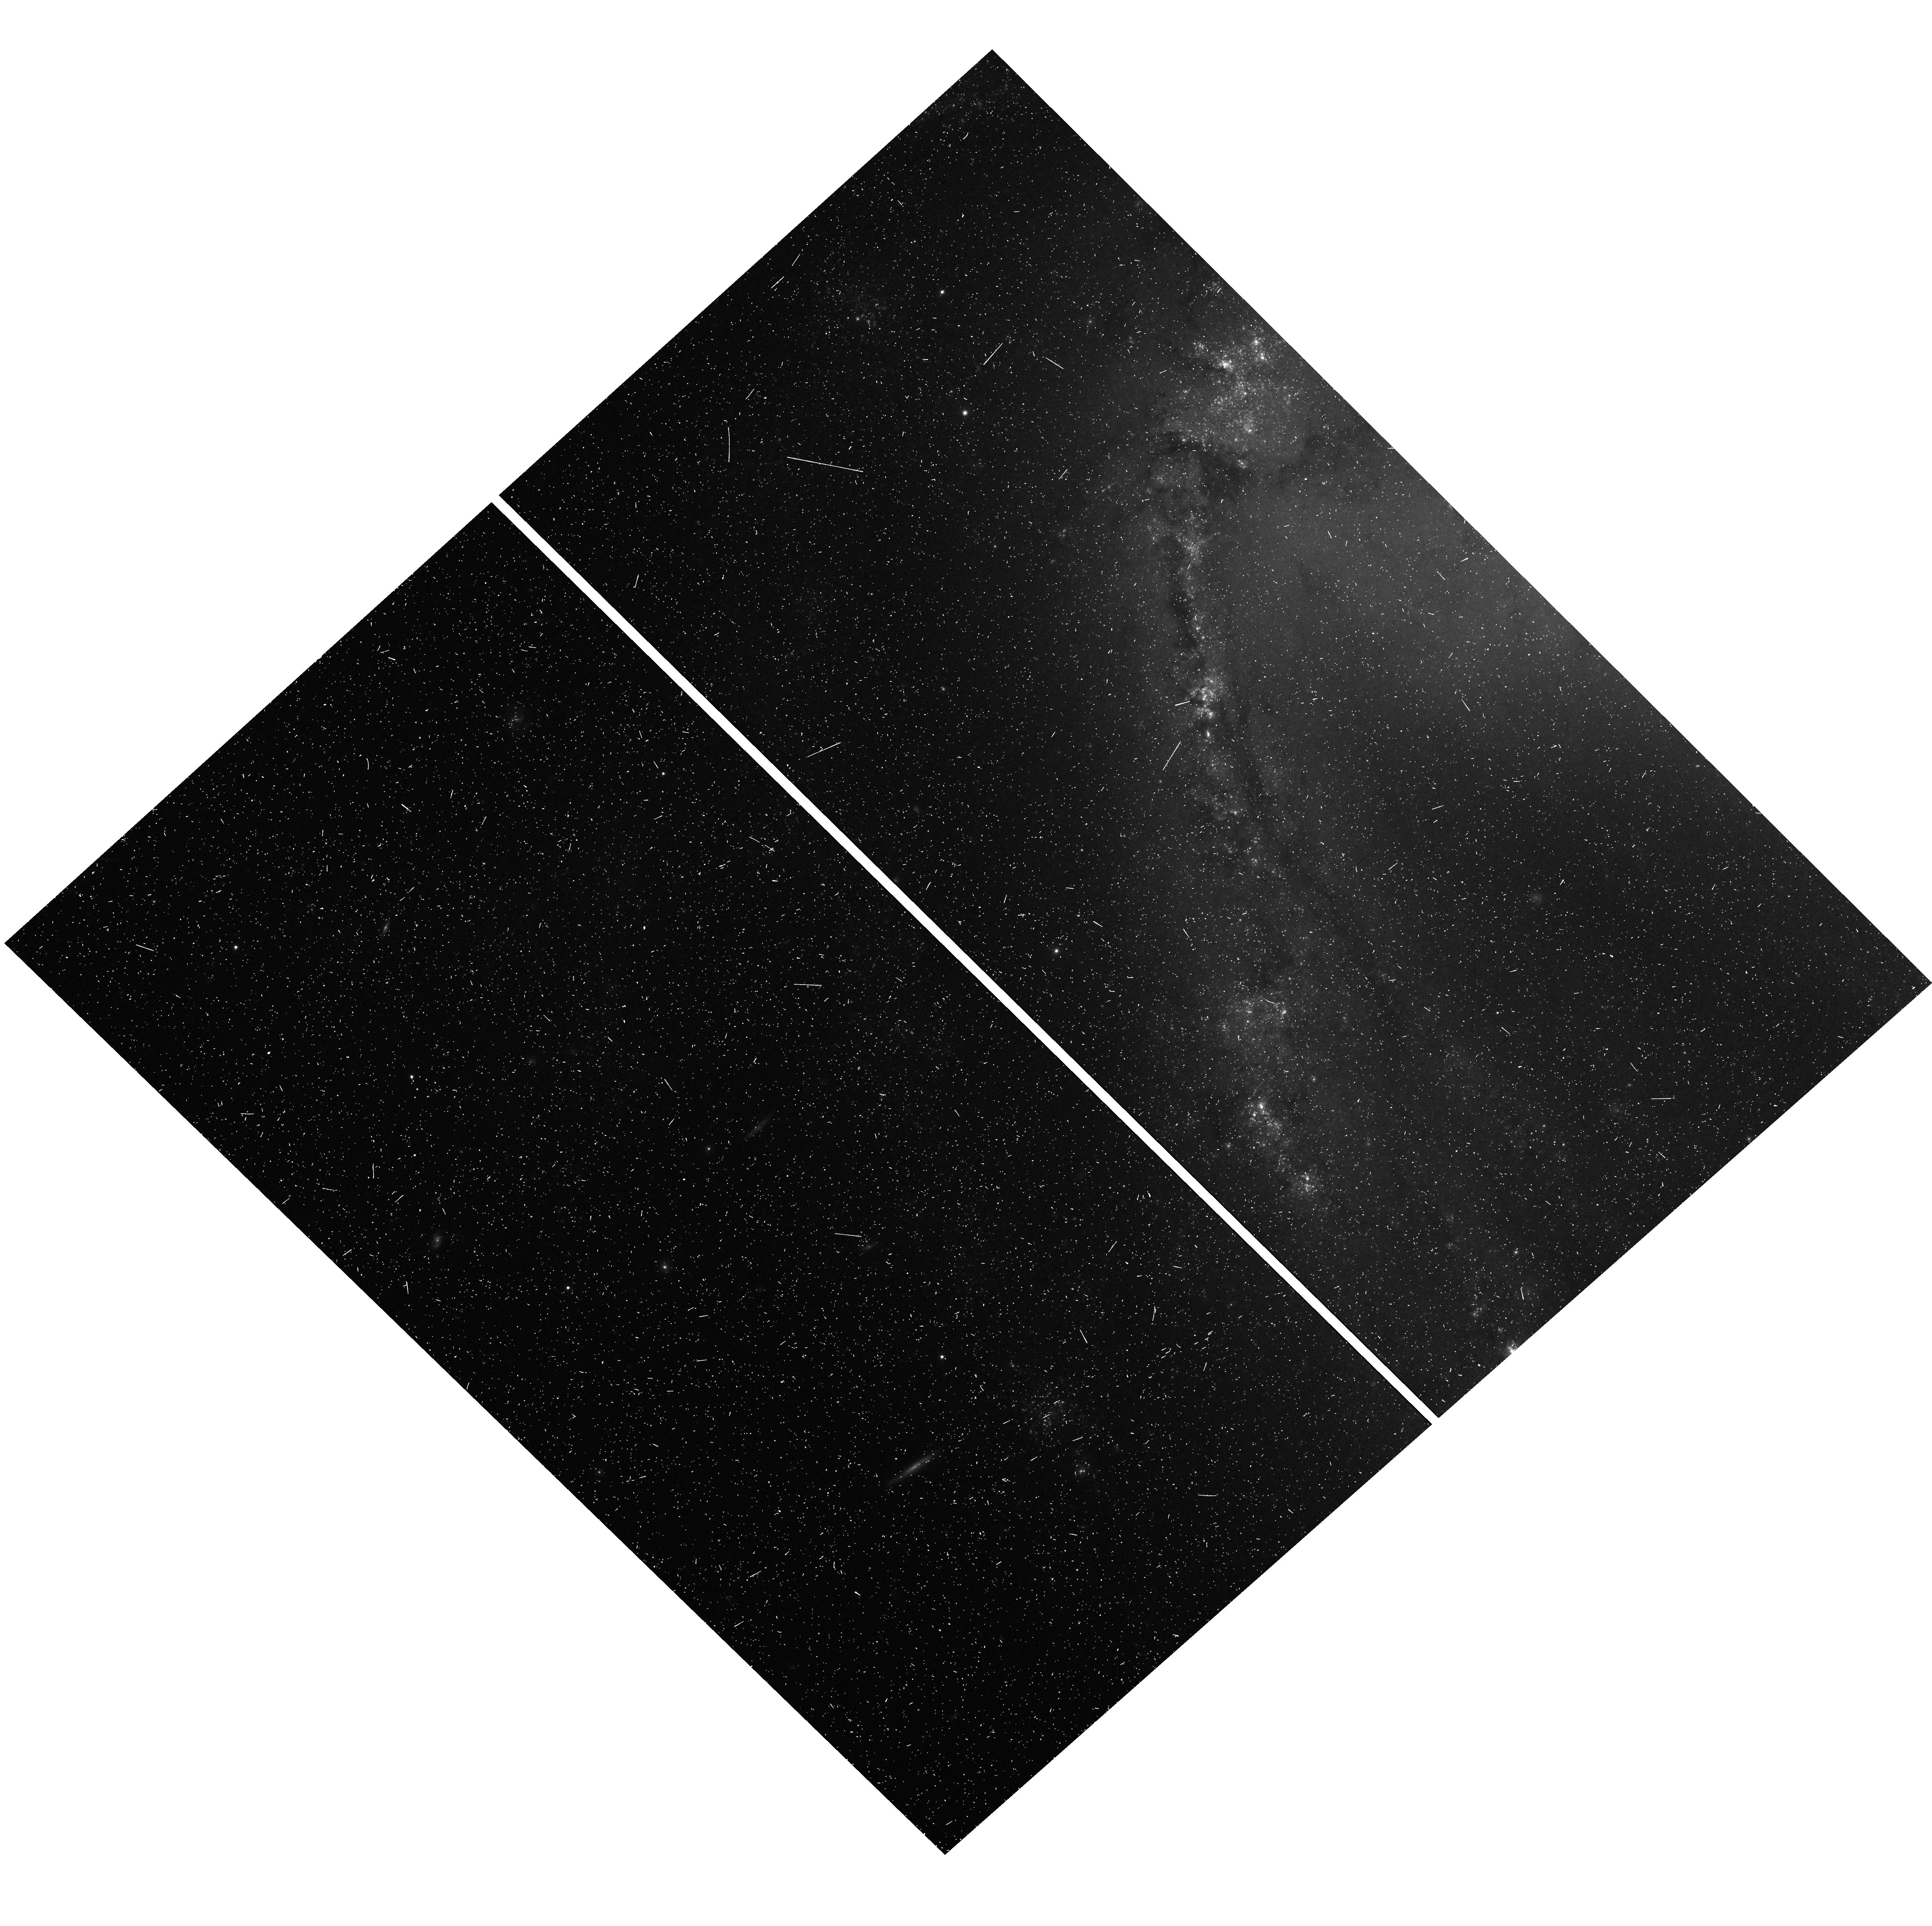
Target: N1365. Instrument: WFC3/UVIS. Filter: F814W. Exposure: 10 min. Observation ID: hst_12880_90_wfc3_uvis_f814w_ic1390

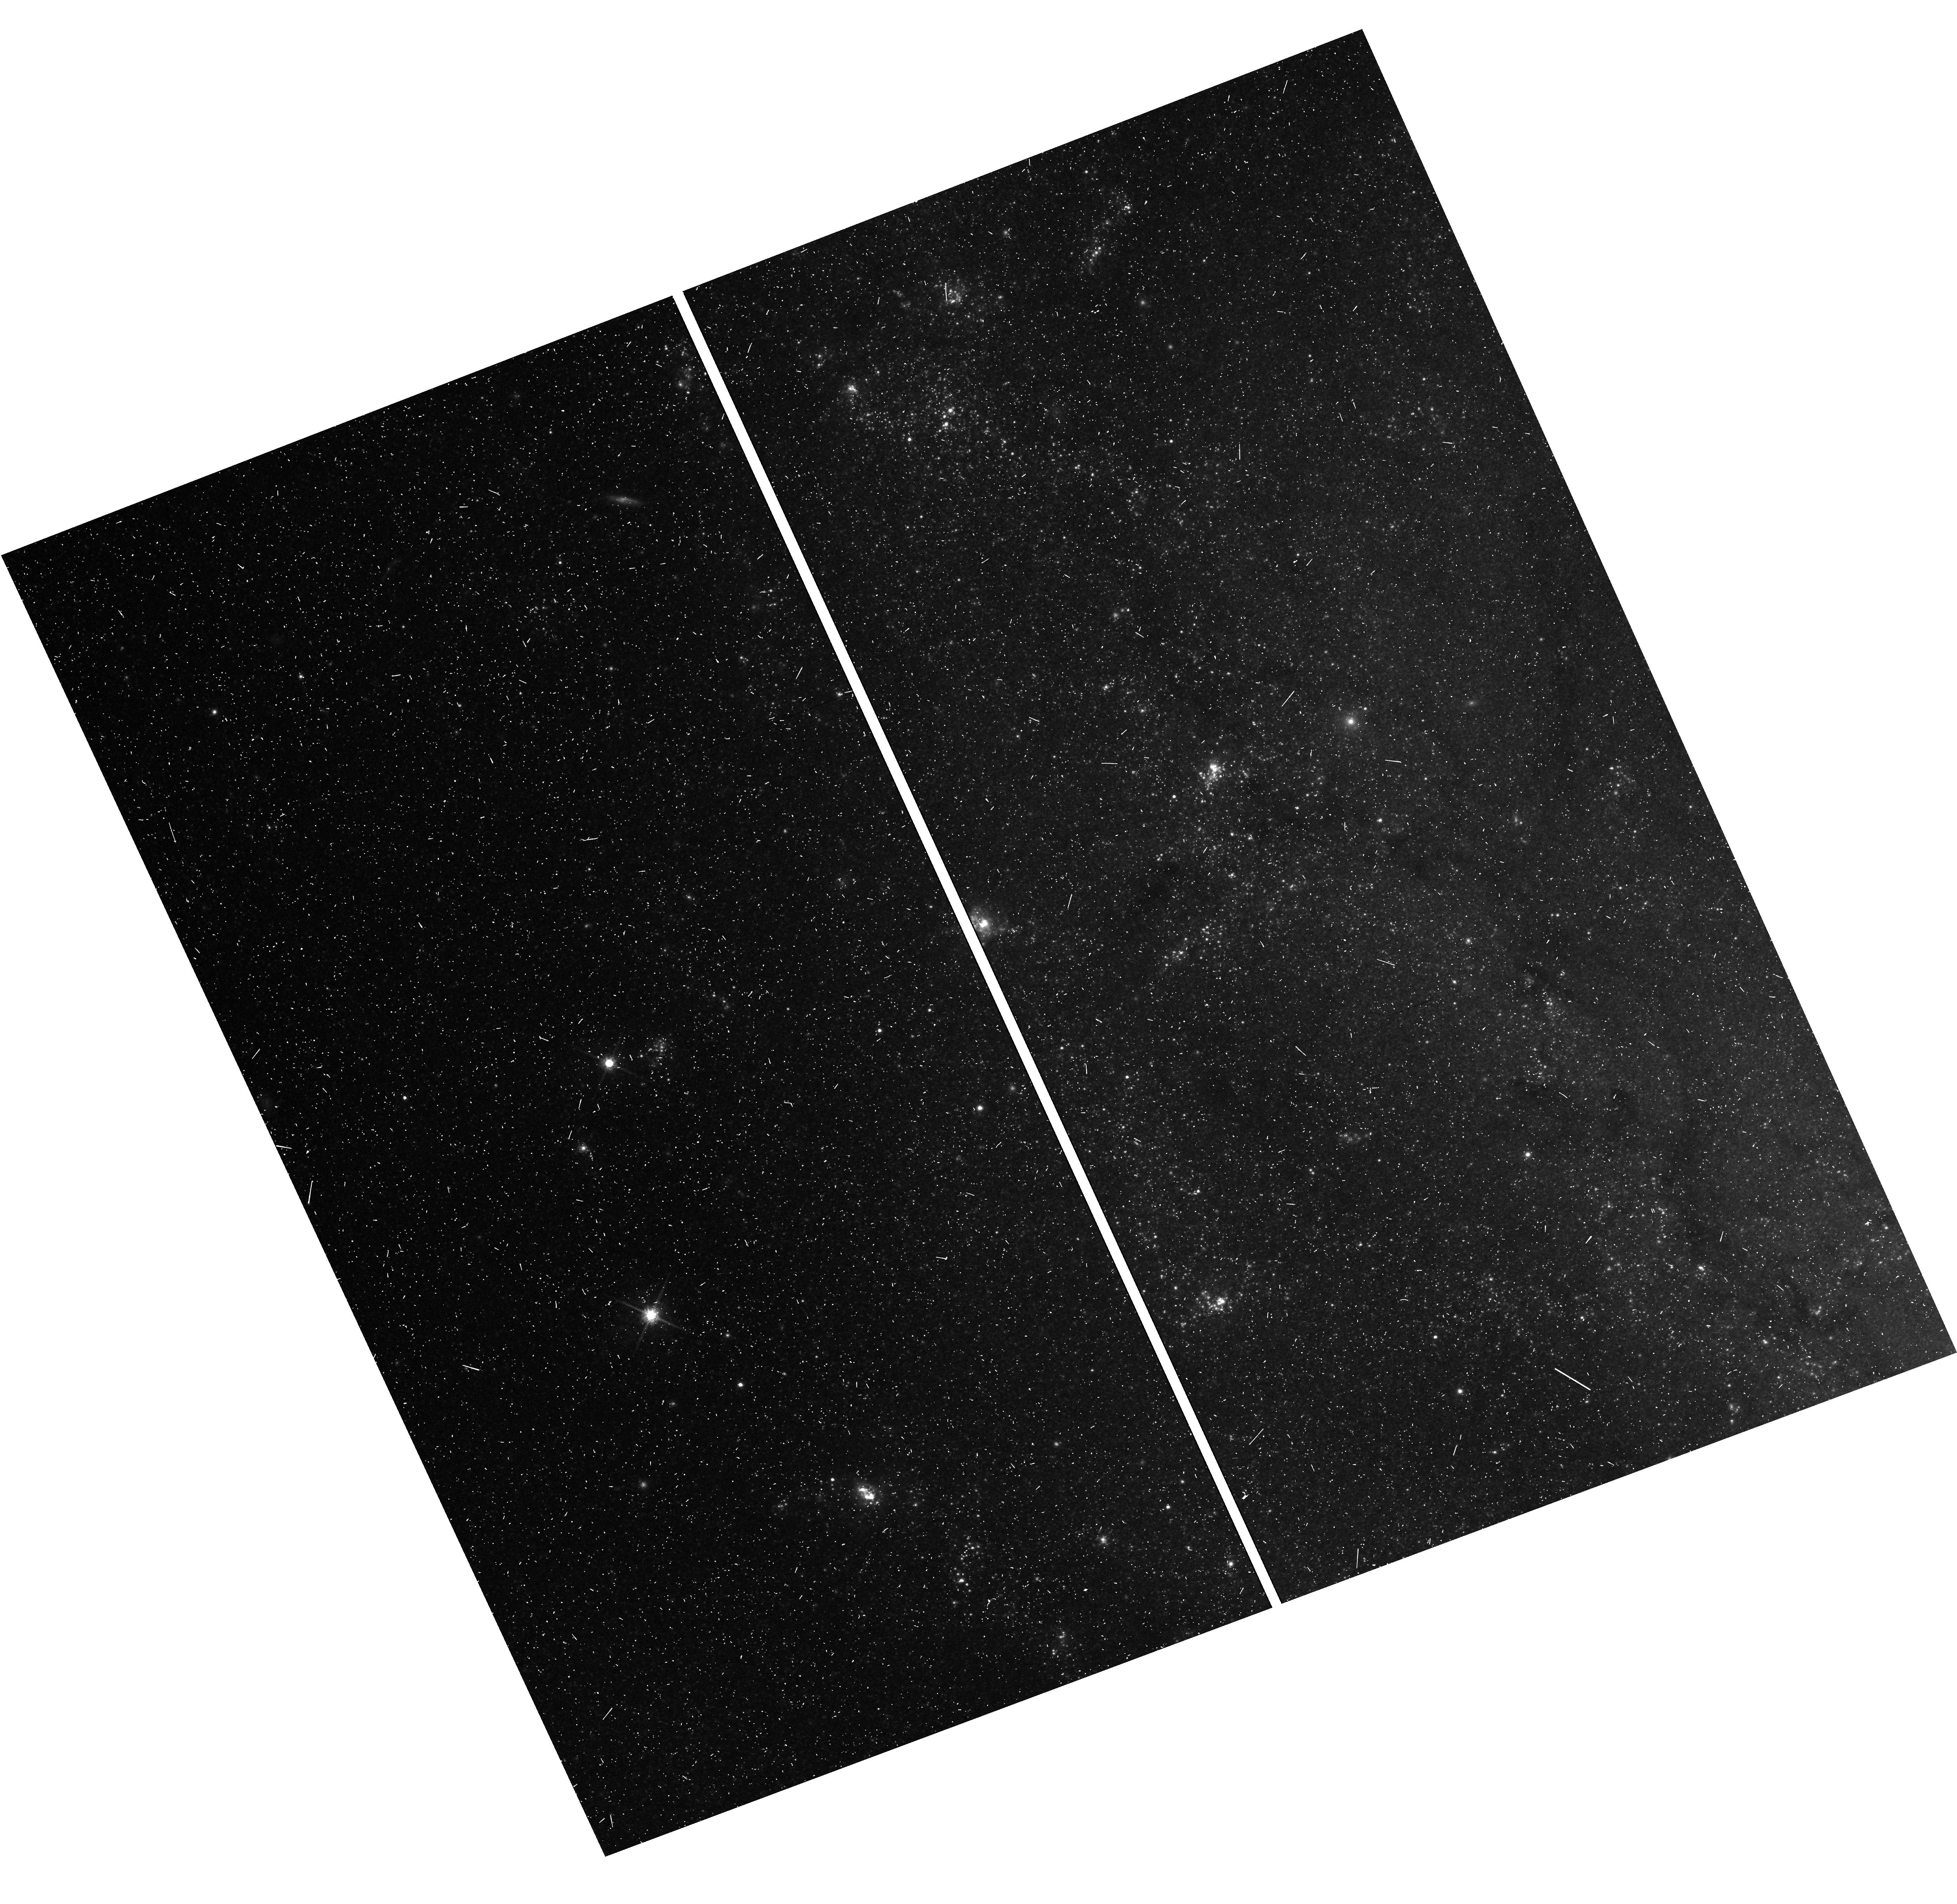
Target: M101F1. Instrument: WFC3/UVIS. Filter: F814W. Exposure: 8 min. Observation ID: hst_12880_72_wfc3_uvis_f814w_ic1372

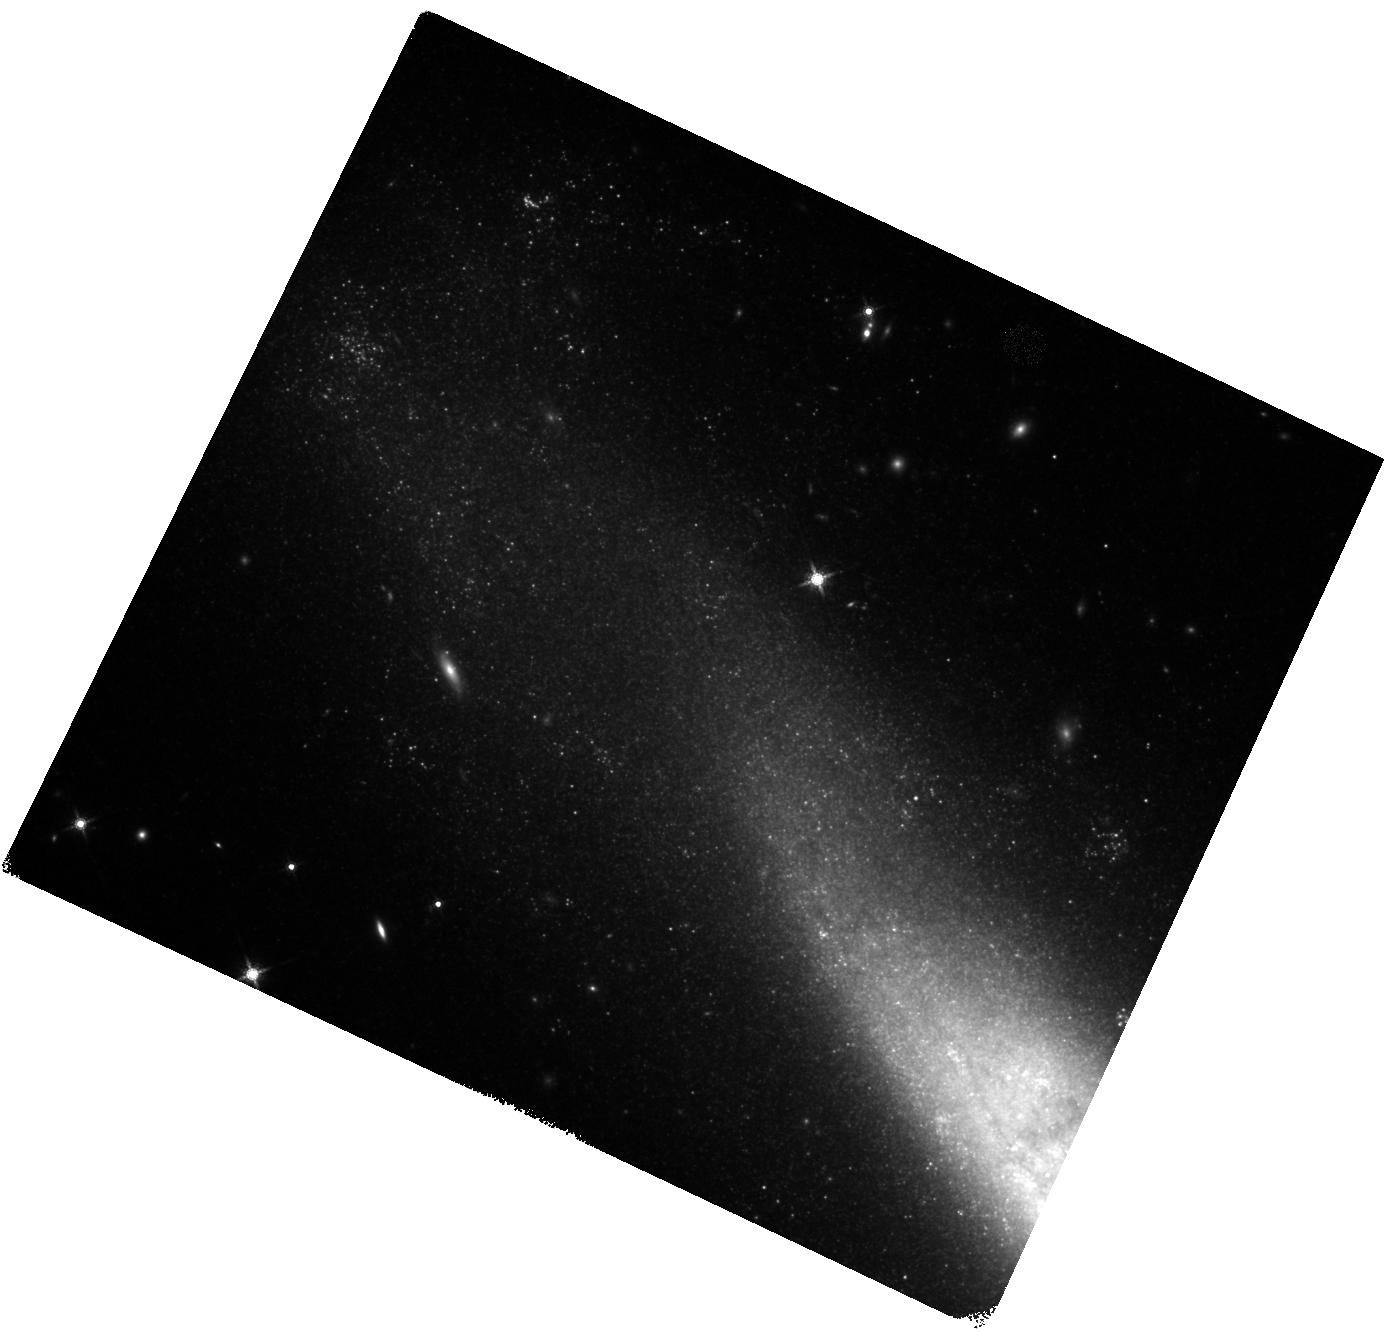
Target: N1448. Instrument: WFC3/IR. Filter: F160W. Exposure: 17 min. Observation ID: hst_12880_16_wfc3_ir_f160w_ic1316

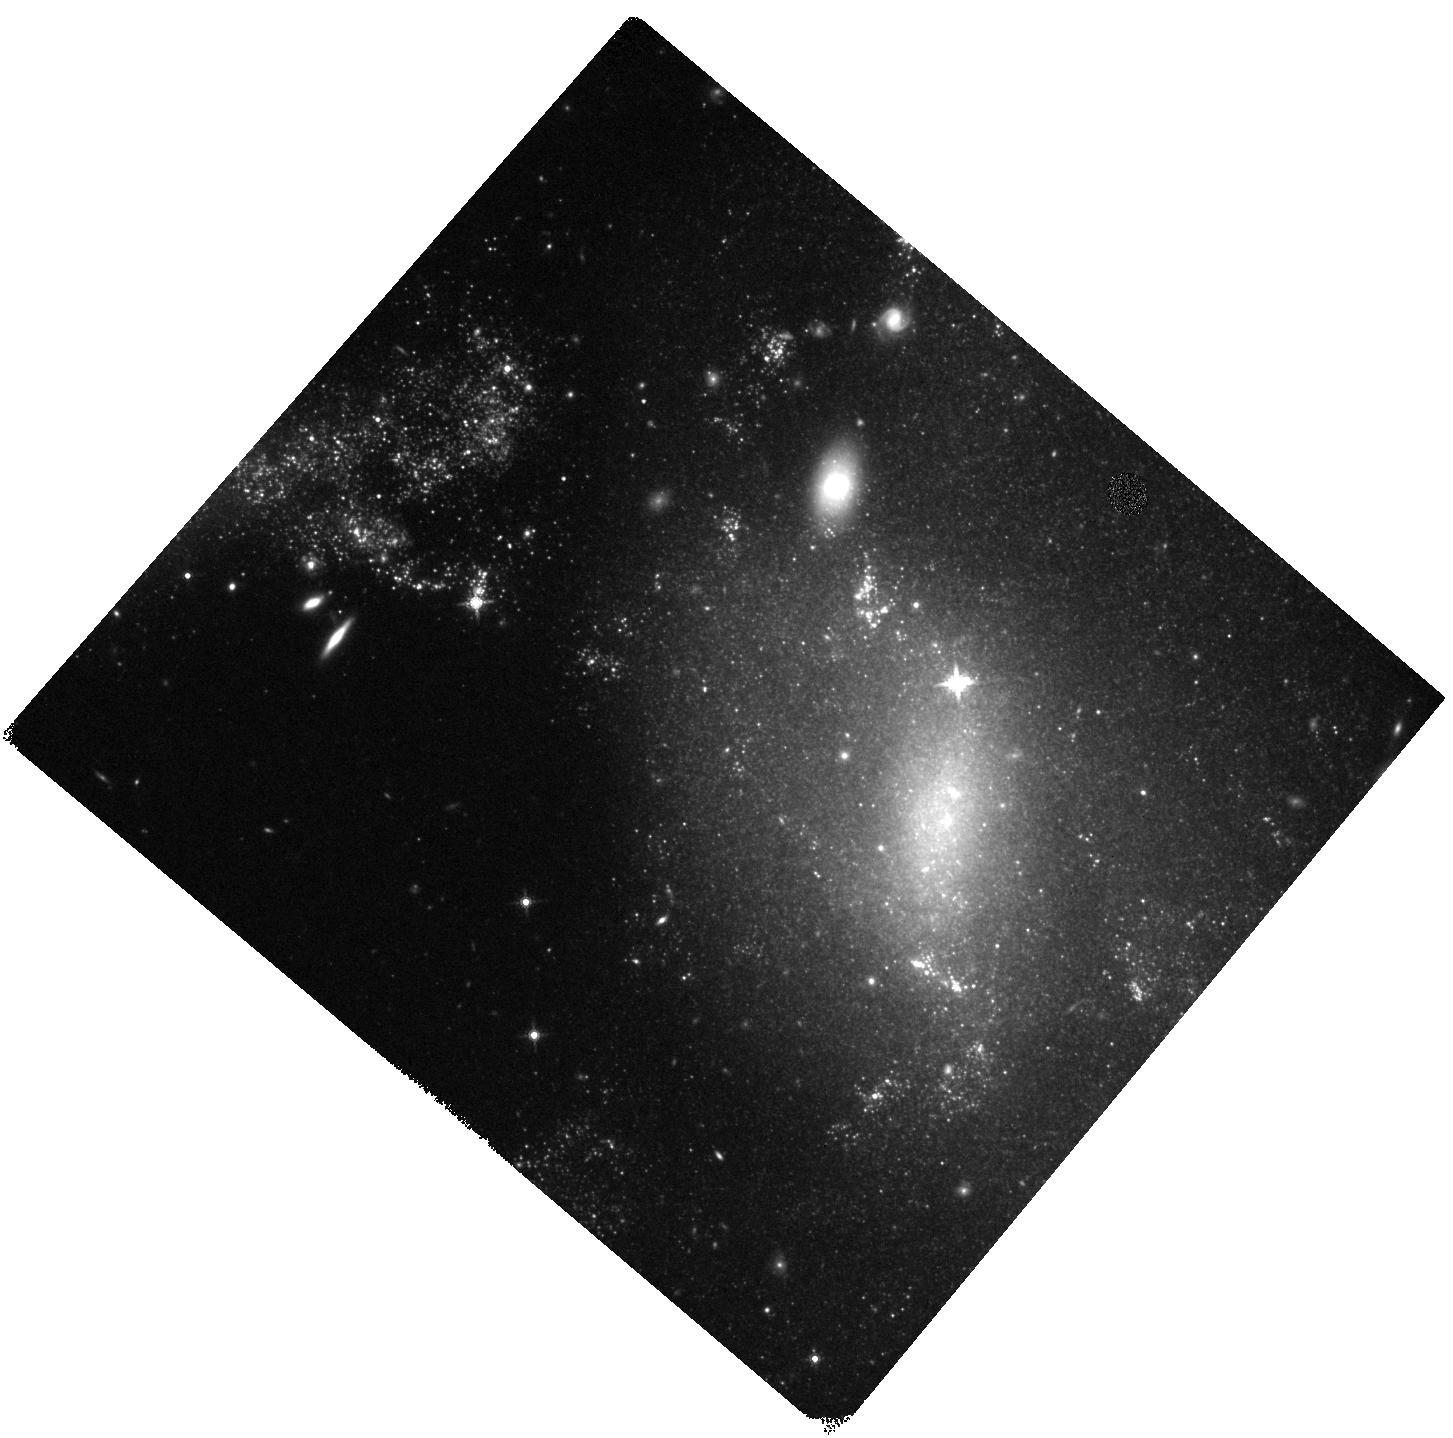
Target: N3447. Instrument: WFC3/IR. Filter: F160W. Exposure: 15 min. Observation ID: hst_12880_0i_wfc3_ir_f160w_ic130i

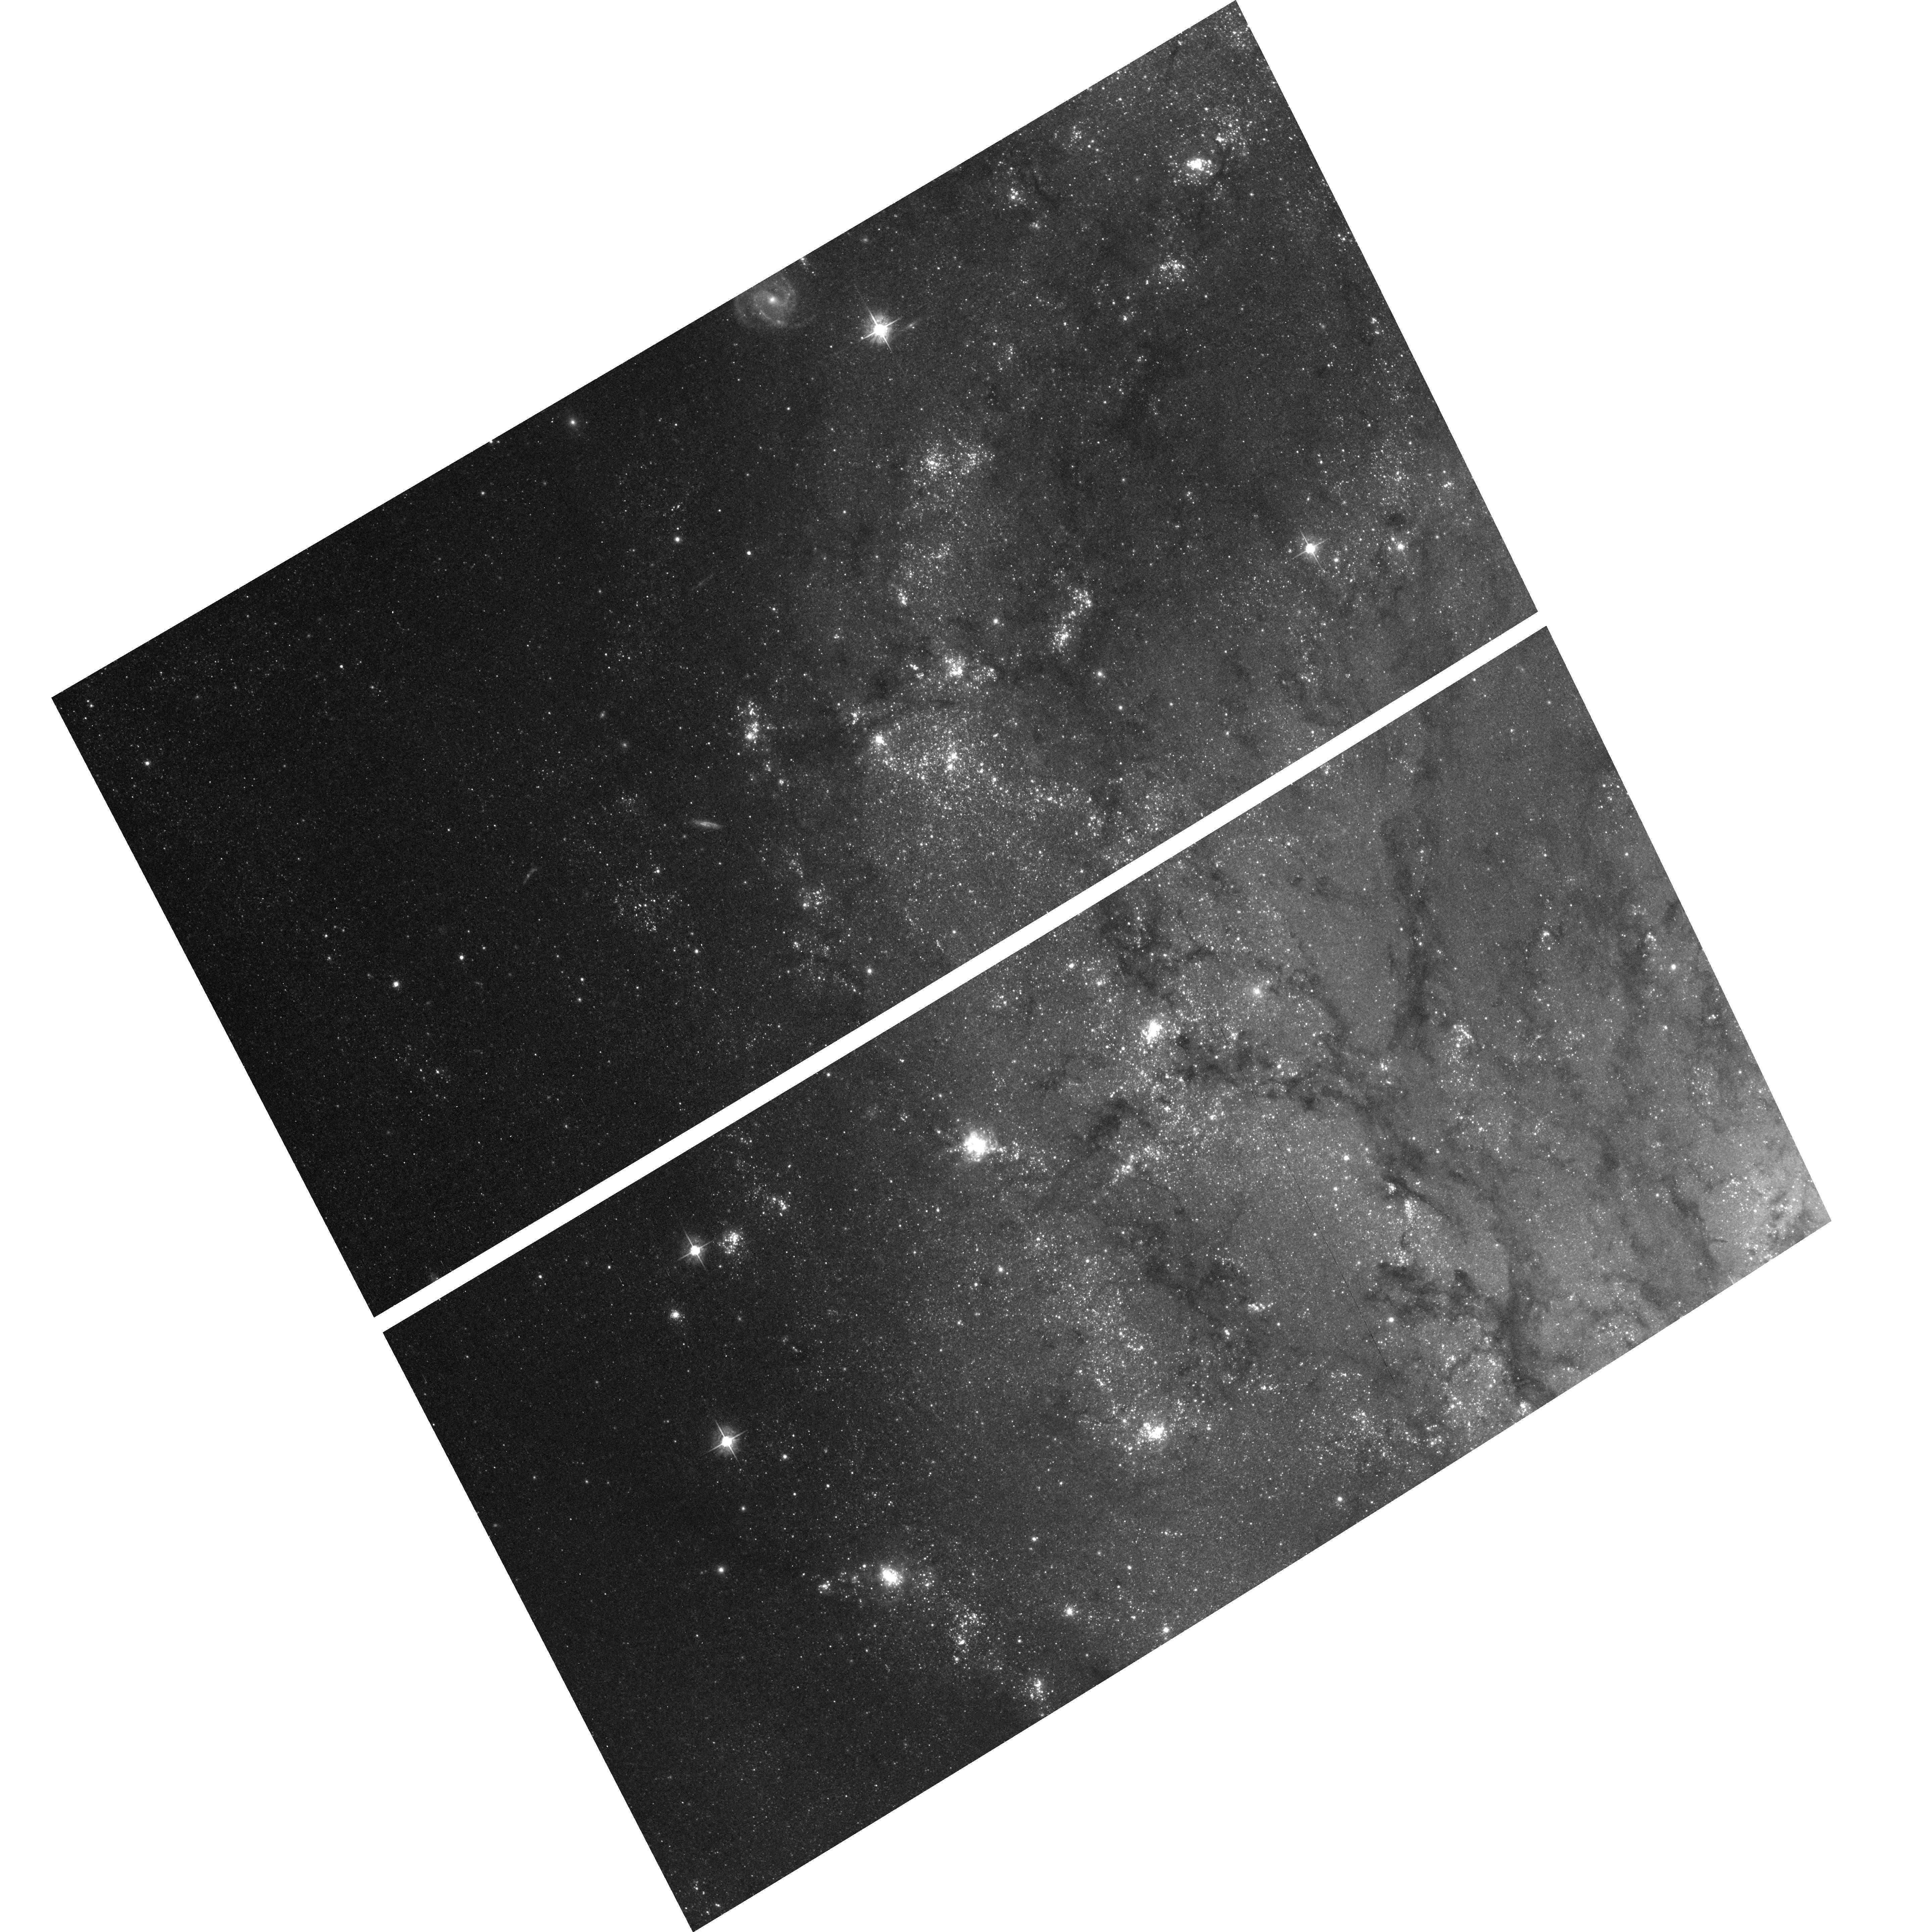
Target: field at RA 210.880°, Dec 54.358°. Instrument: ACS/WFC. Filter: F555W. Exposure: 12 min. Observation ID: hst_12880_74_acs_wfc_f555w_jc1374

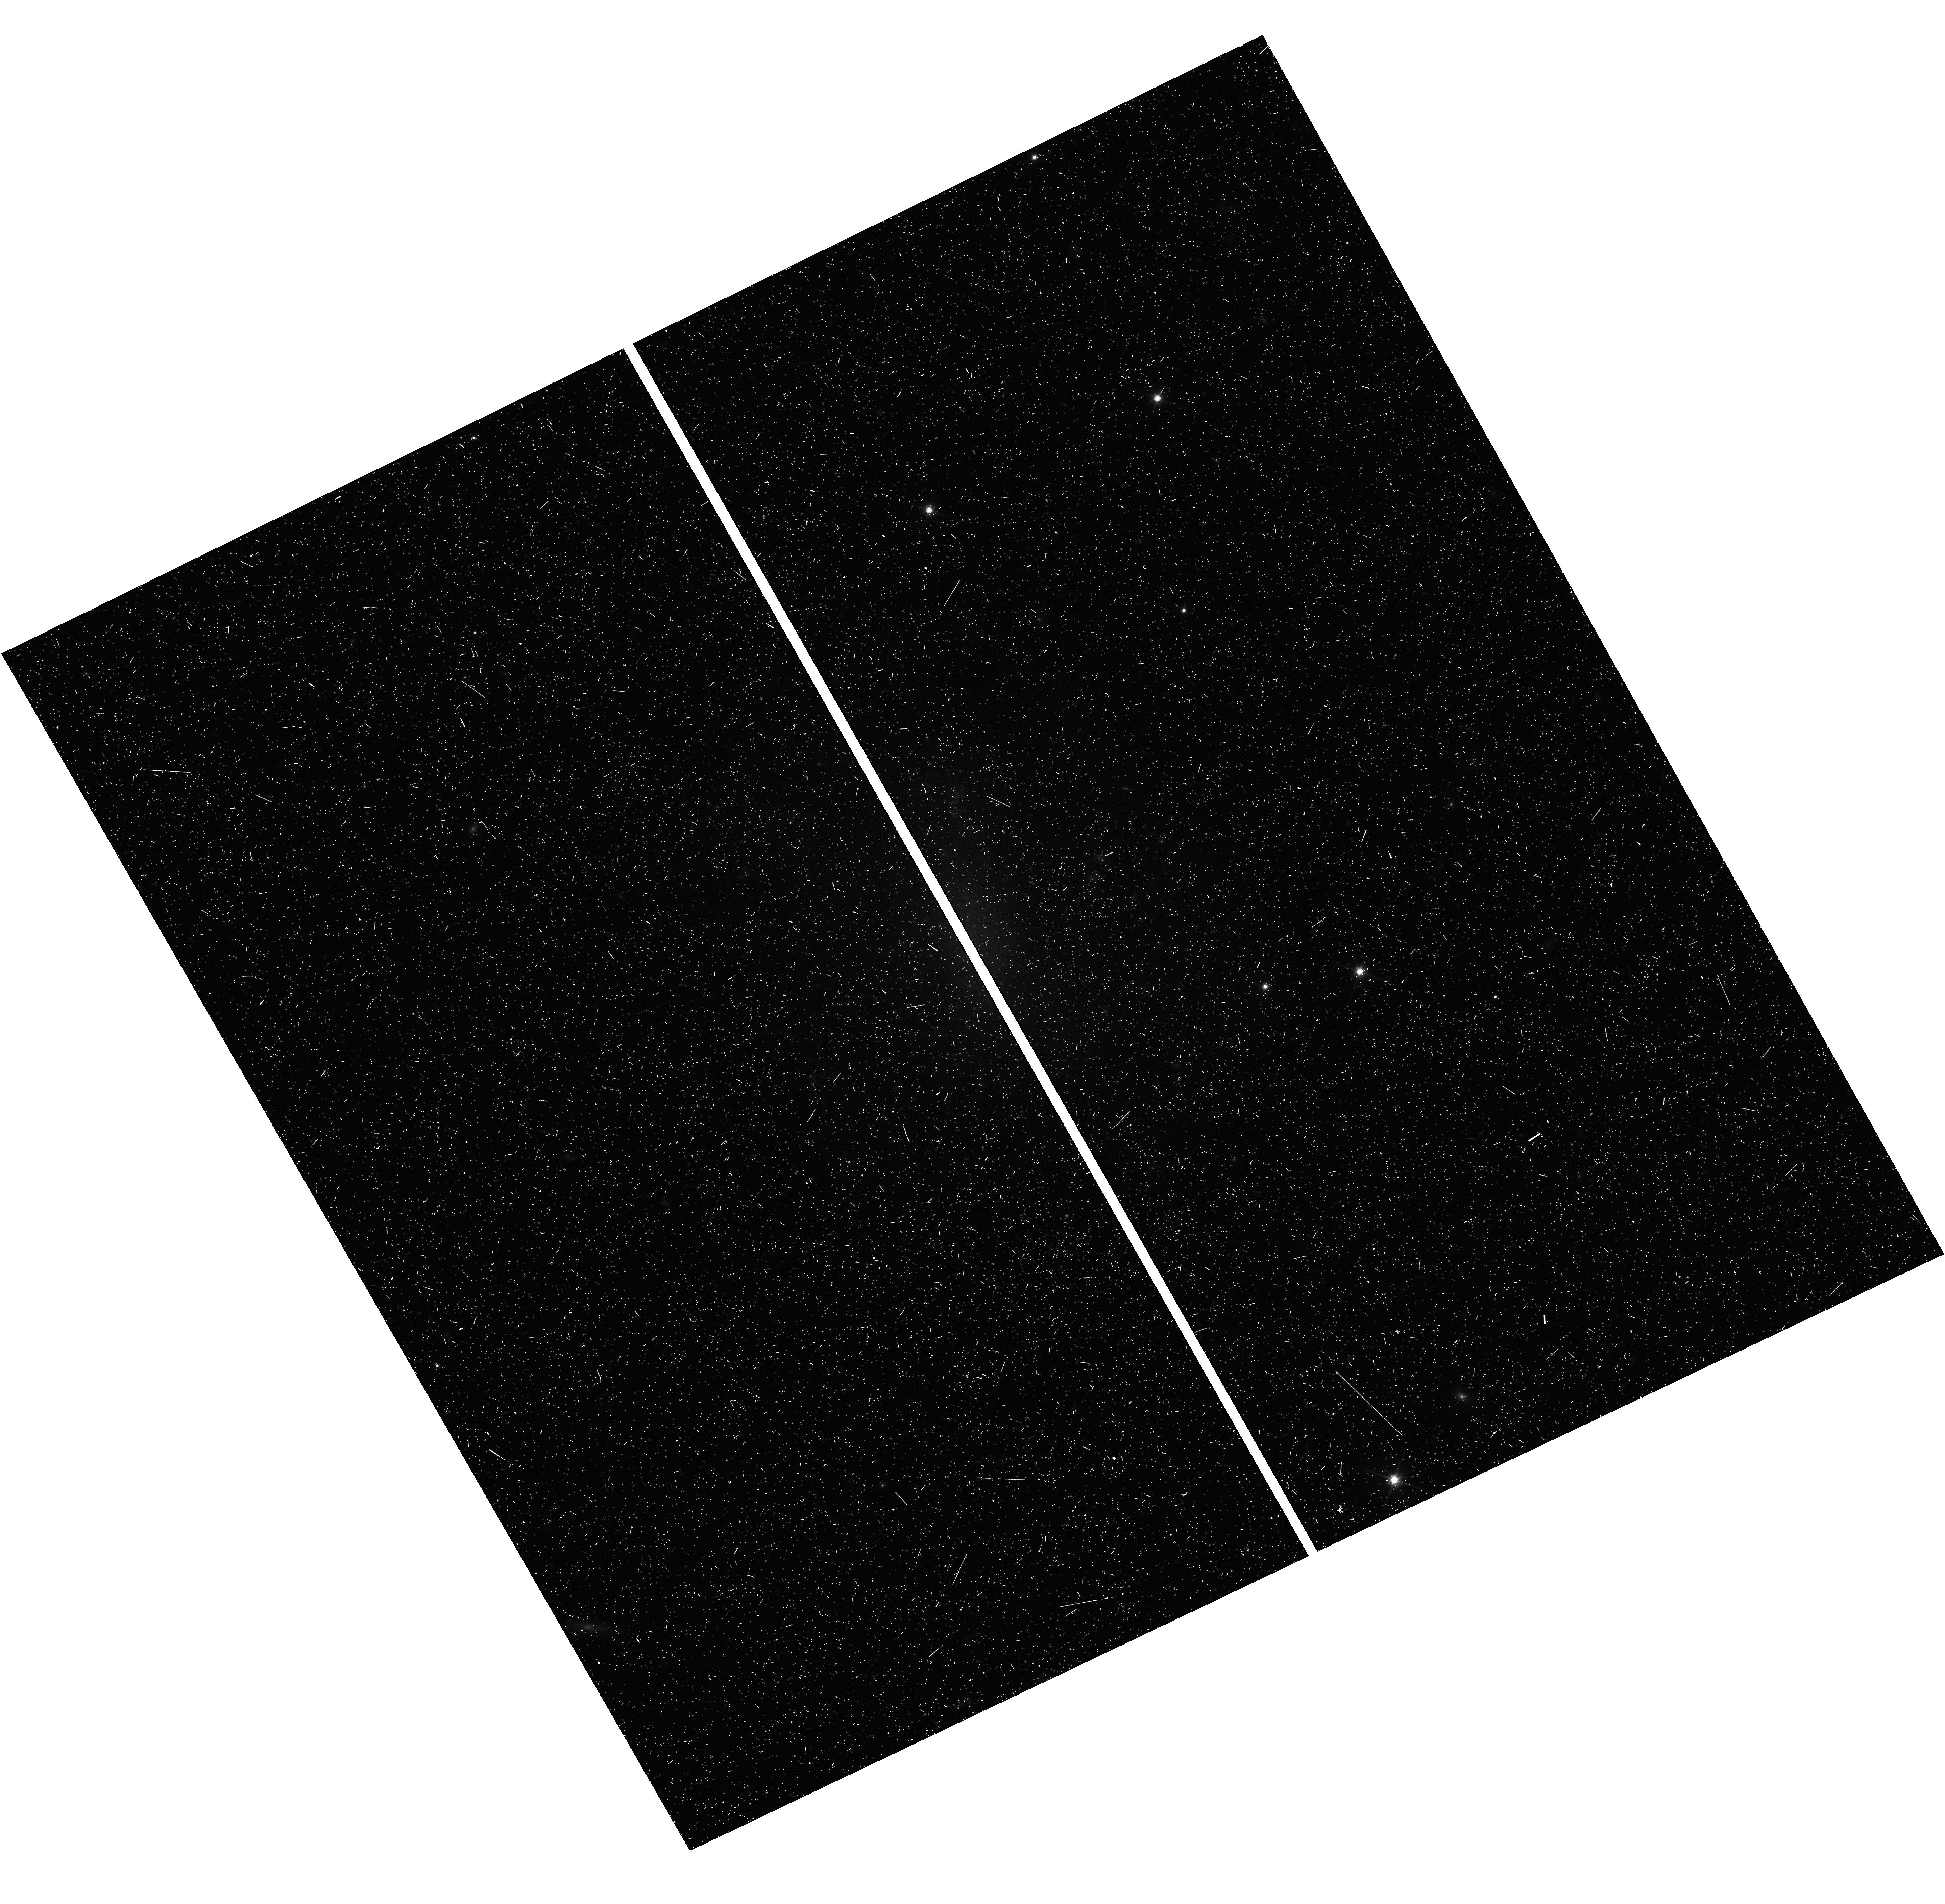
Target: U9391. Instrument: WFC3/UVIS. Filter: F814W. Exposure: 10 min. Observation ID: hst_12880_65_wfc3_uvis_f814w_ic1365

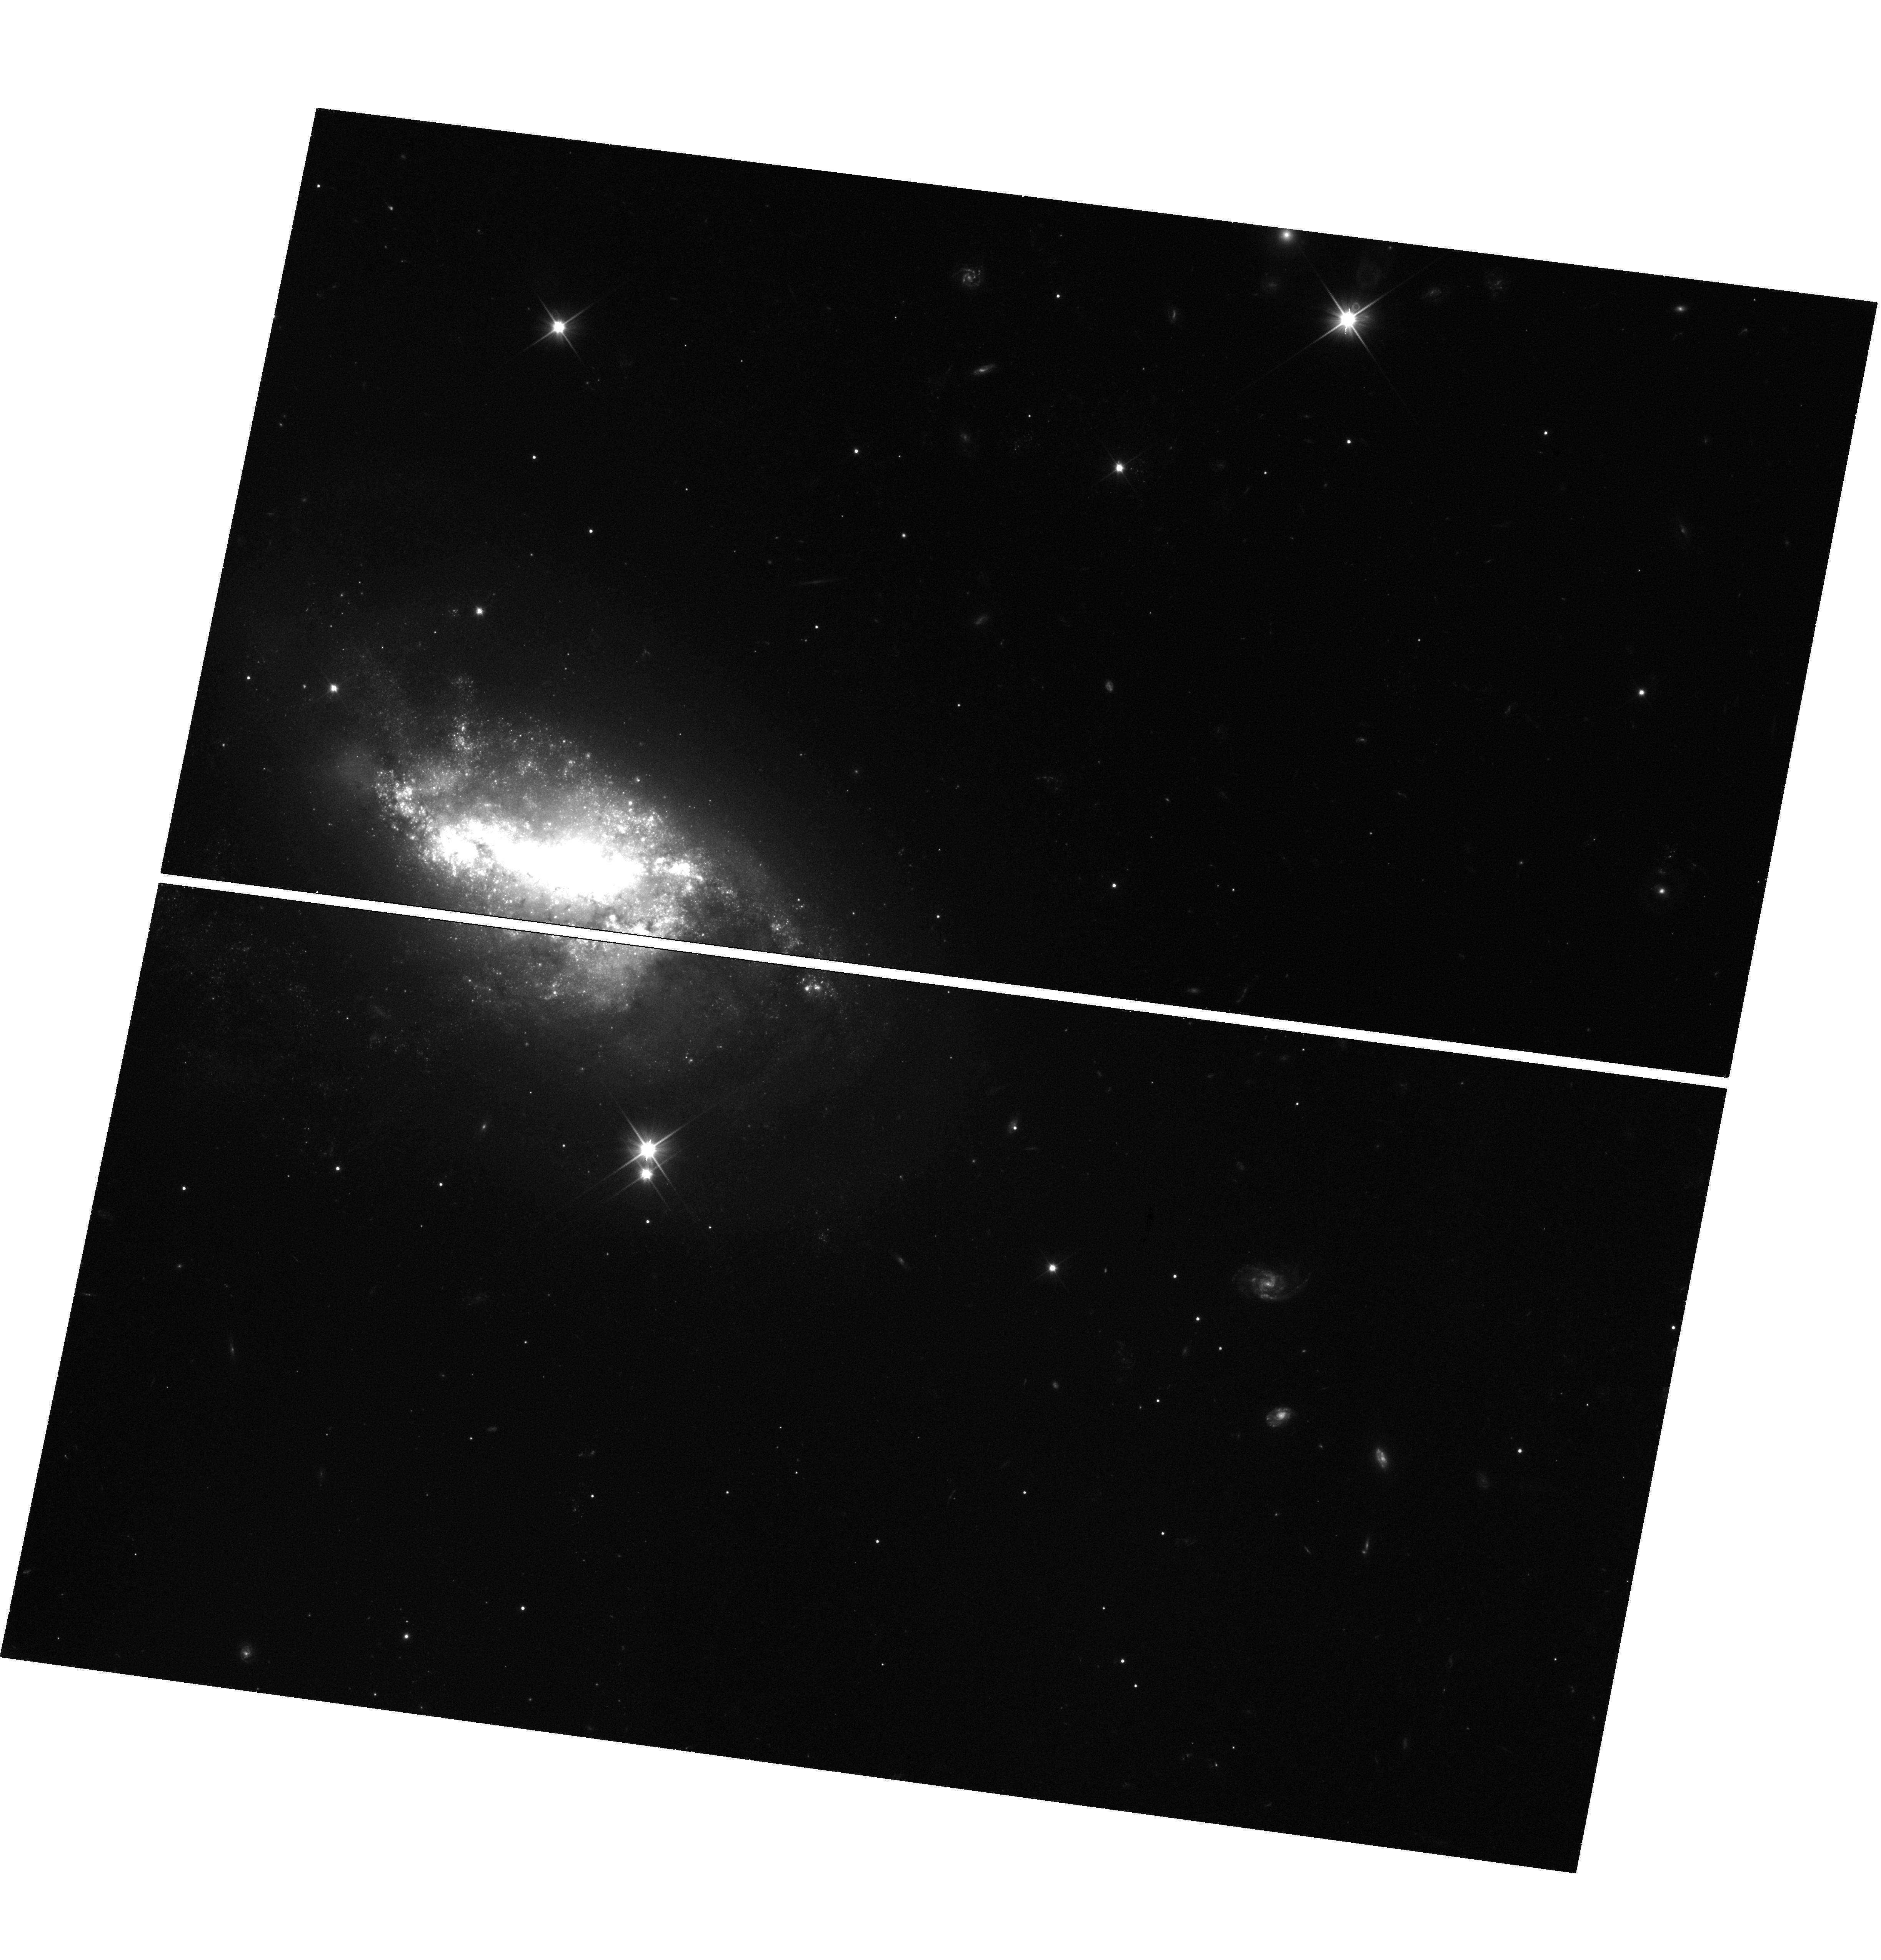
Target: N5917. Instrument: WFC3/UVIS. Filter: F350LP. Exposure: 27 min. Observation ID: hst_12880_37_wfc3_uvis_f350lp_ic1337

The Hubble Constant: Completing HSTs Legacy with WFC3 (PI: Riess, Adam)

An independent measurement of the Hubble Constant with 1-2% precision offers enormous leverage for resolving outstanding cosmological investigations including the precise geometry of space, the properties of the elusive neutrinos, and the nature of dark energy. In past HST Cycles we constructed a refurbished distance ladder from high-quality light curves of Type Ia supernovae (SNe Ia), a geometric distance scale measured to 3% from masers in NGC 4258 and to 2.5% from HST FGS parallax measurements to 10 Milky Way Cepheids, and a uniform sample of Cepheids observed in the optical and infrared with WFC3 in NGC 4258 and in hosts of 8 recent SNe Ia. Our new ladder circumvents the dominant sources of past systematic error to measure the Hubble constant to 3.3% precision, tripling the prior precision. We now propose to measure the Hubble constant to 1.9% by attacking the largest unaddressed obstacle to its determination: the small number of high-quality SN~Ia hosts with HST Cepheid distances. We propose to observe Cepheids in a new sample of SN Ia hosts by using observing modes unique to WFC3, a white-light filter and wide IR field of view, to collect the data over 3 times faster than previous HST programs. We also will calibrate the Cepheid photometry observed in all SN hosts directly to those in the Milky Way whose parallax distances are being measured with GAIA or in our companion HST proposal. With Planck CMB data now in hand, this measurement will more than double the precision of the dark energy equation-of-state parameter, may reveal a new species of neutrino, and would complete HST's legacy in the measurement of the Hubble constant, a task for which it was built.